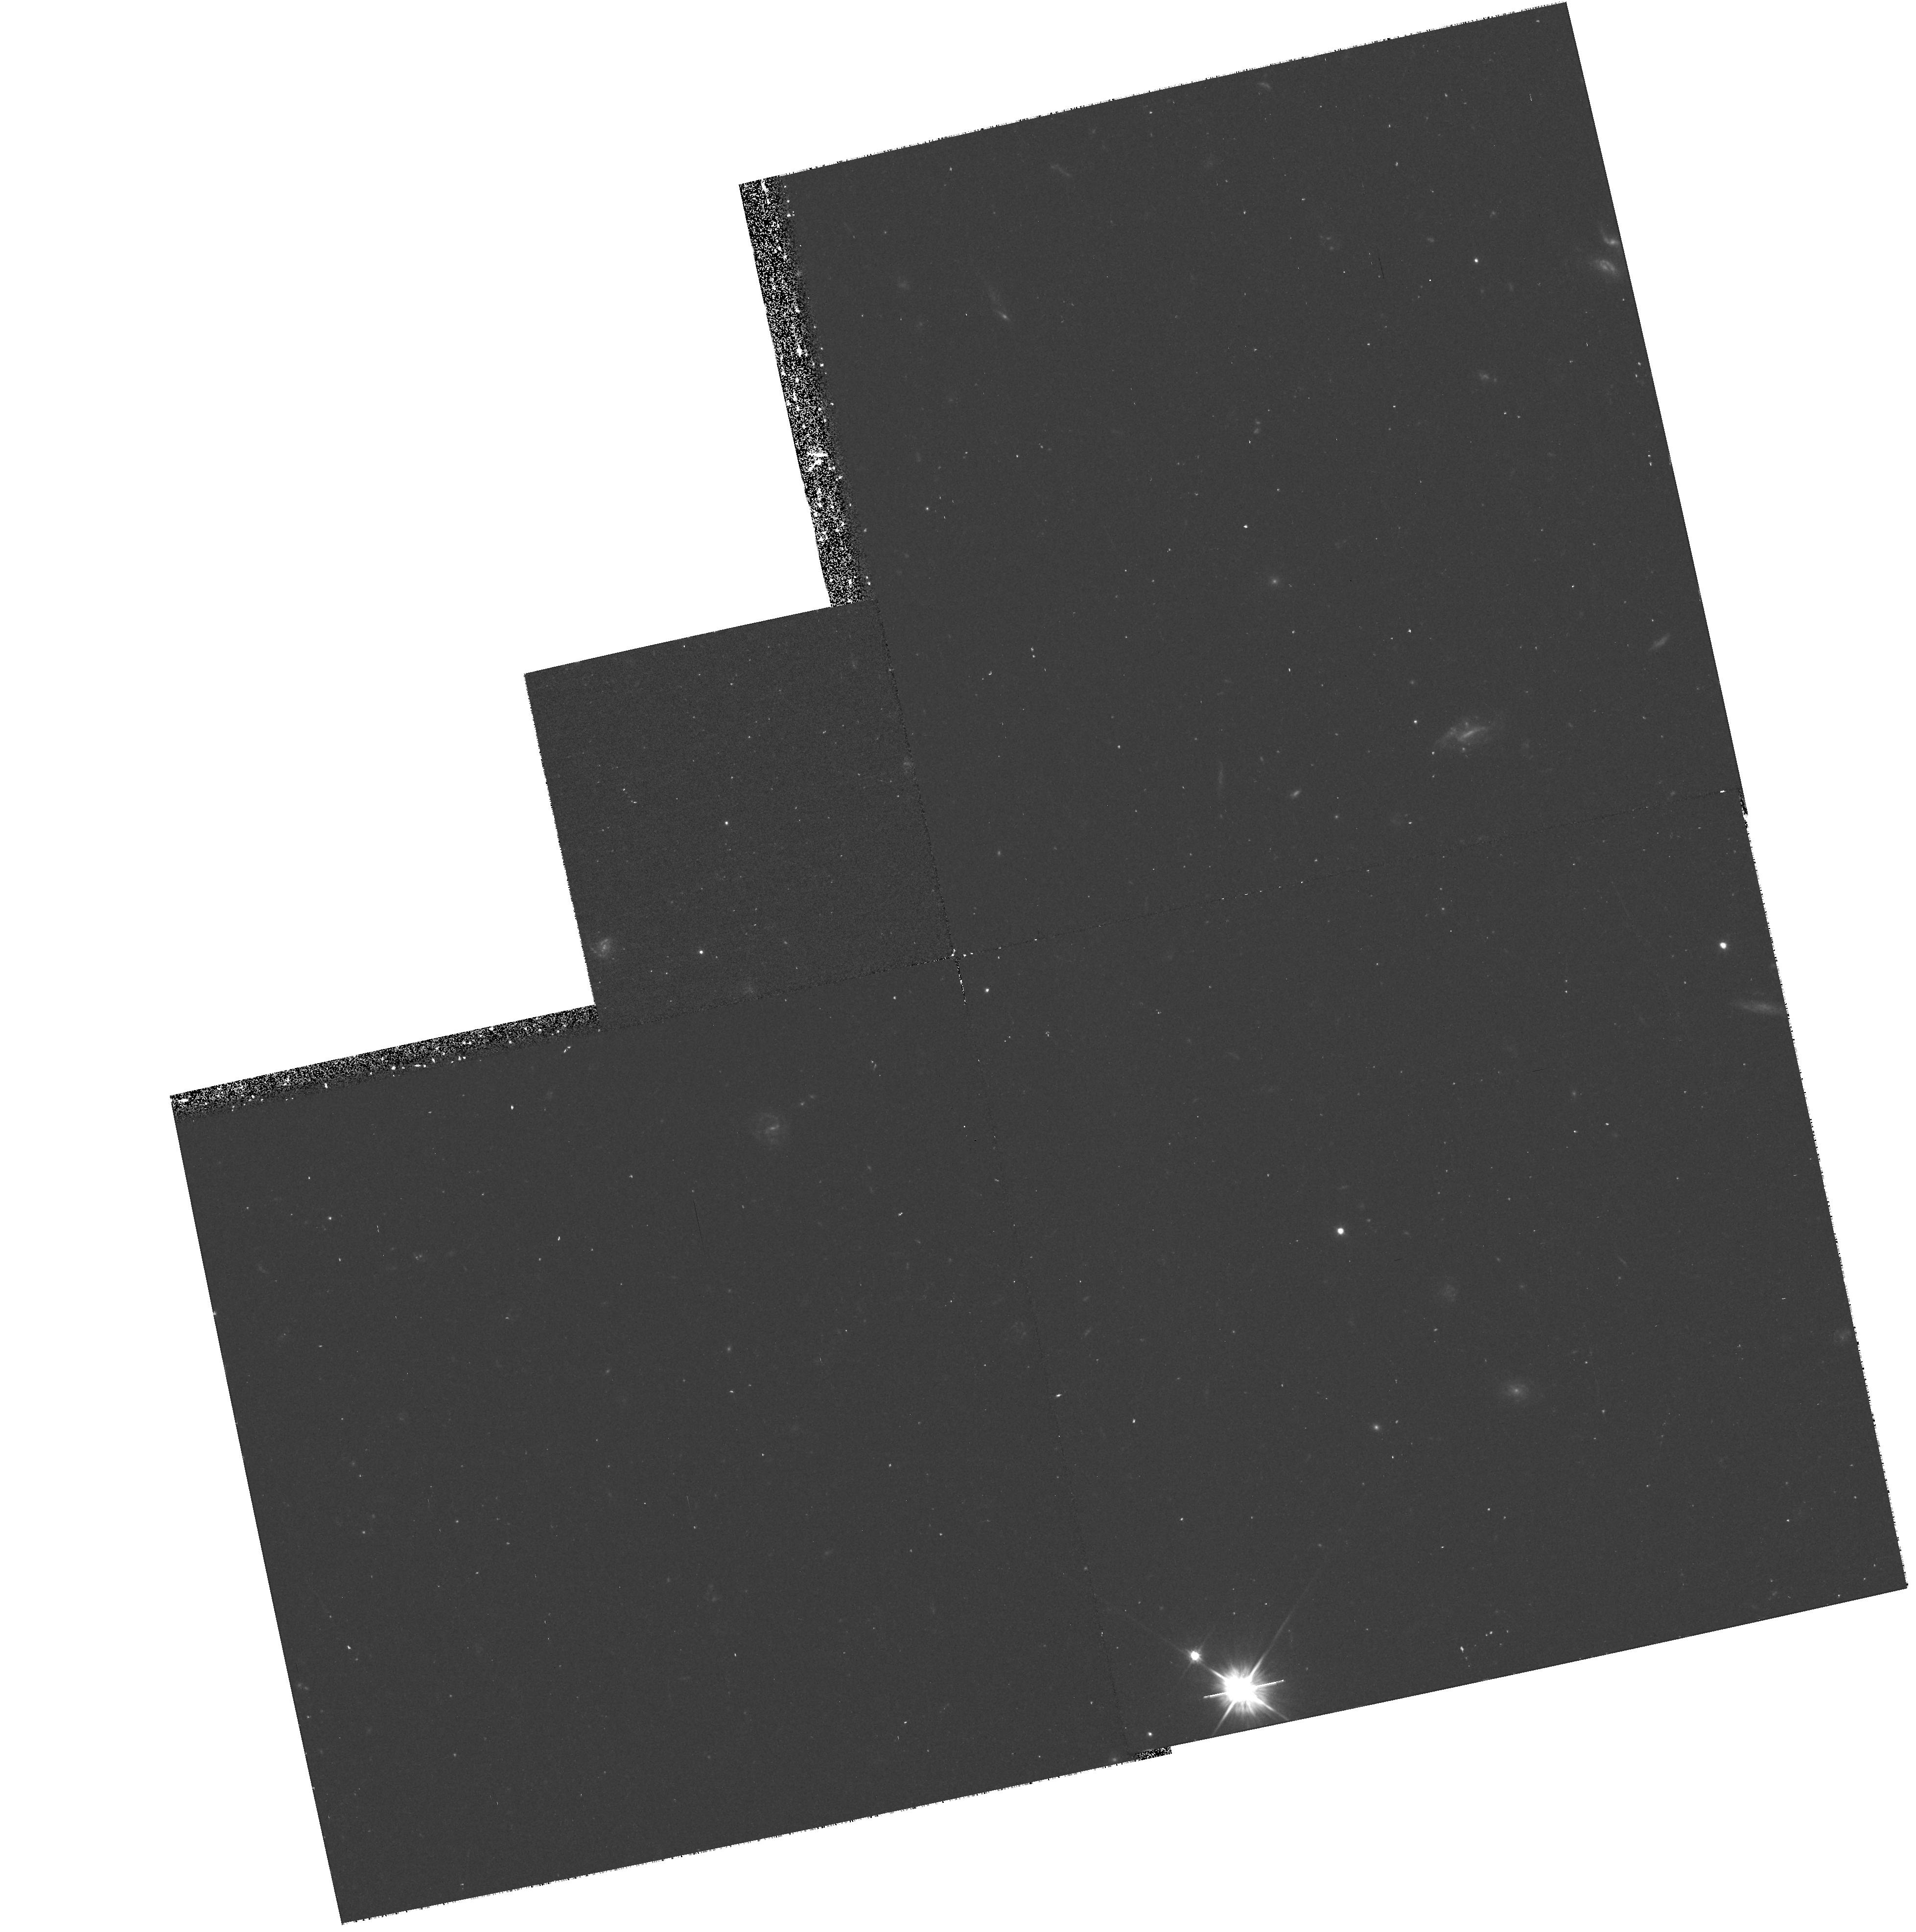
Target: MRC2224-273. Instrument: WFPC2/PC. Filter: F555W. Exposure: 40 min. Observation ID: hst_8183_0a_wfpc2_pc_f555w_u59l0a

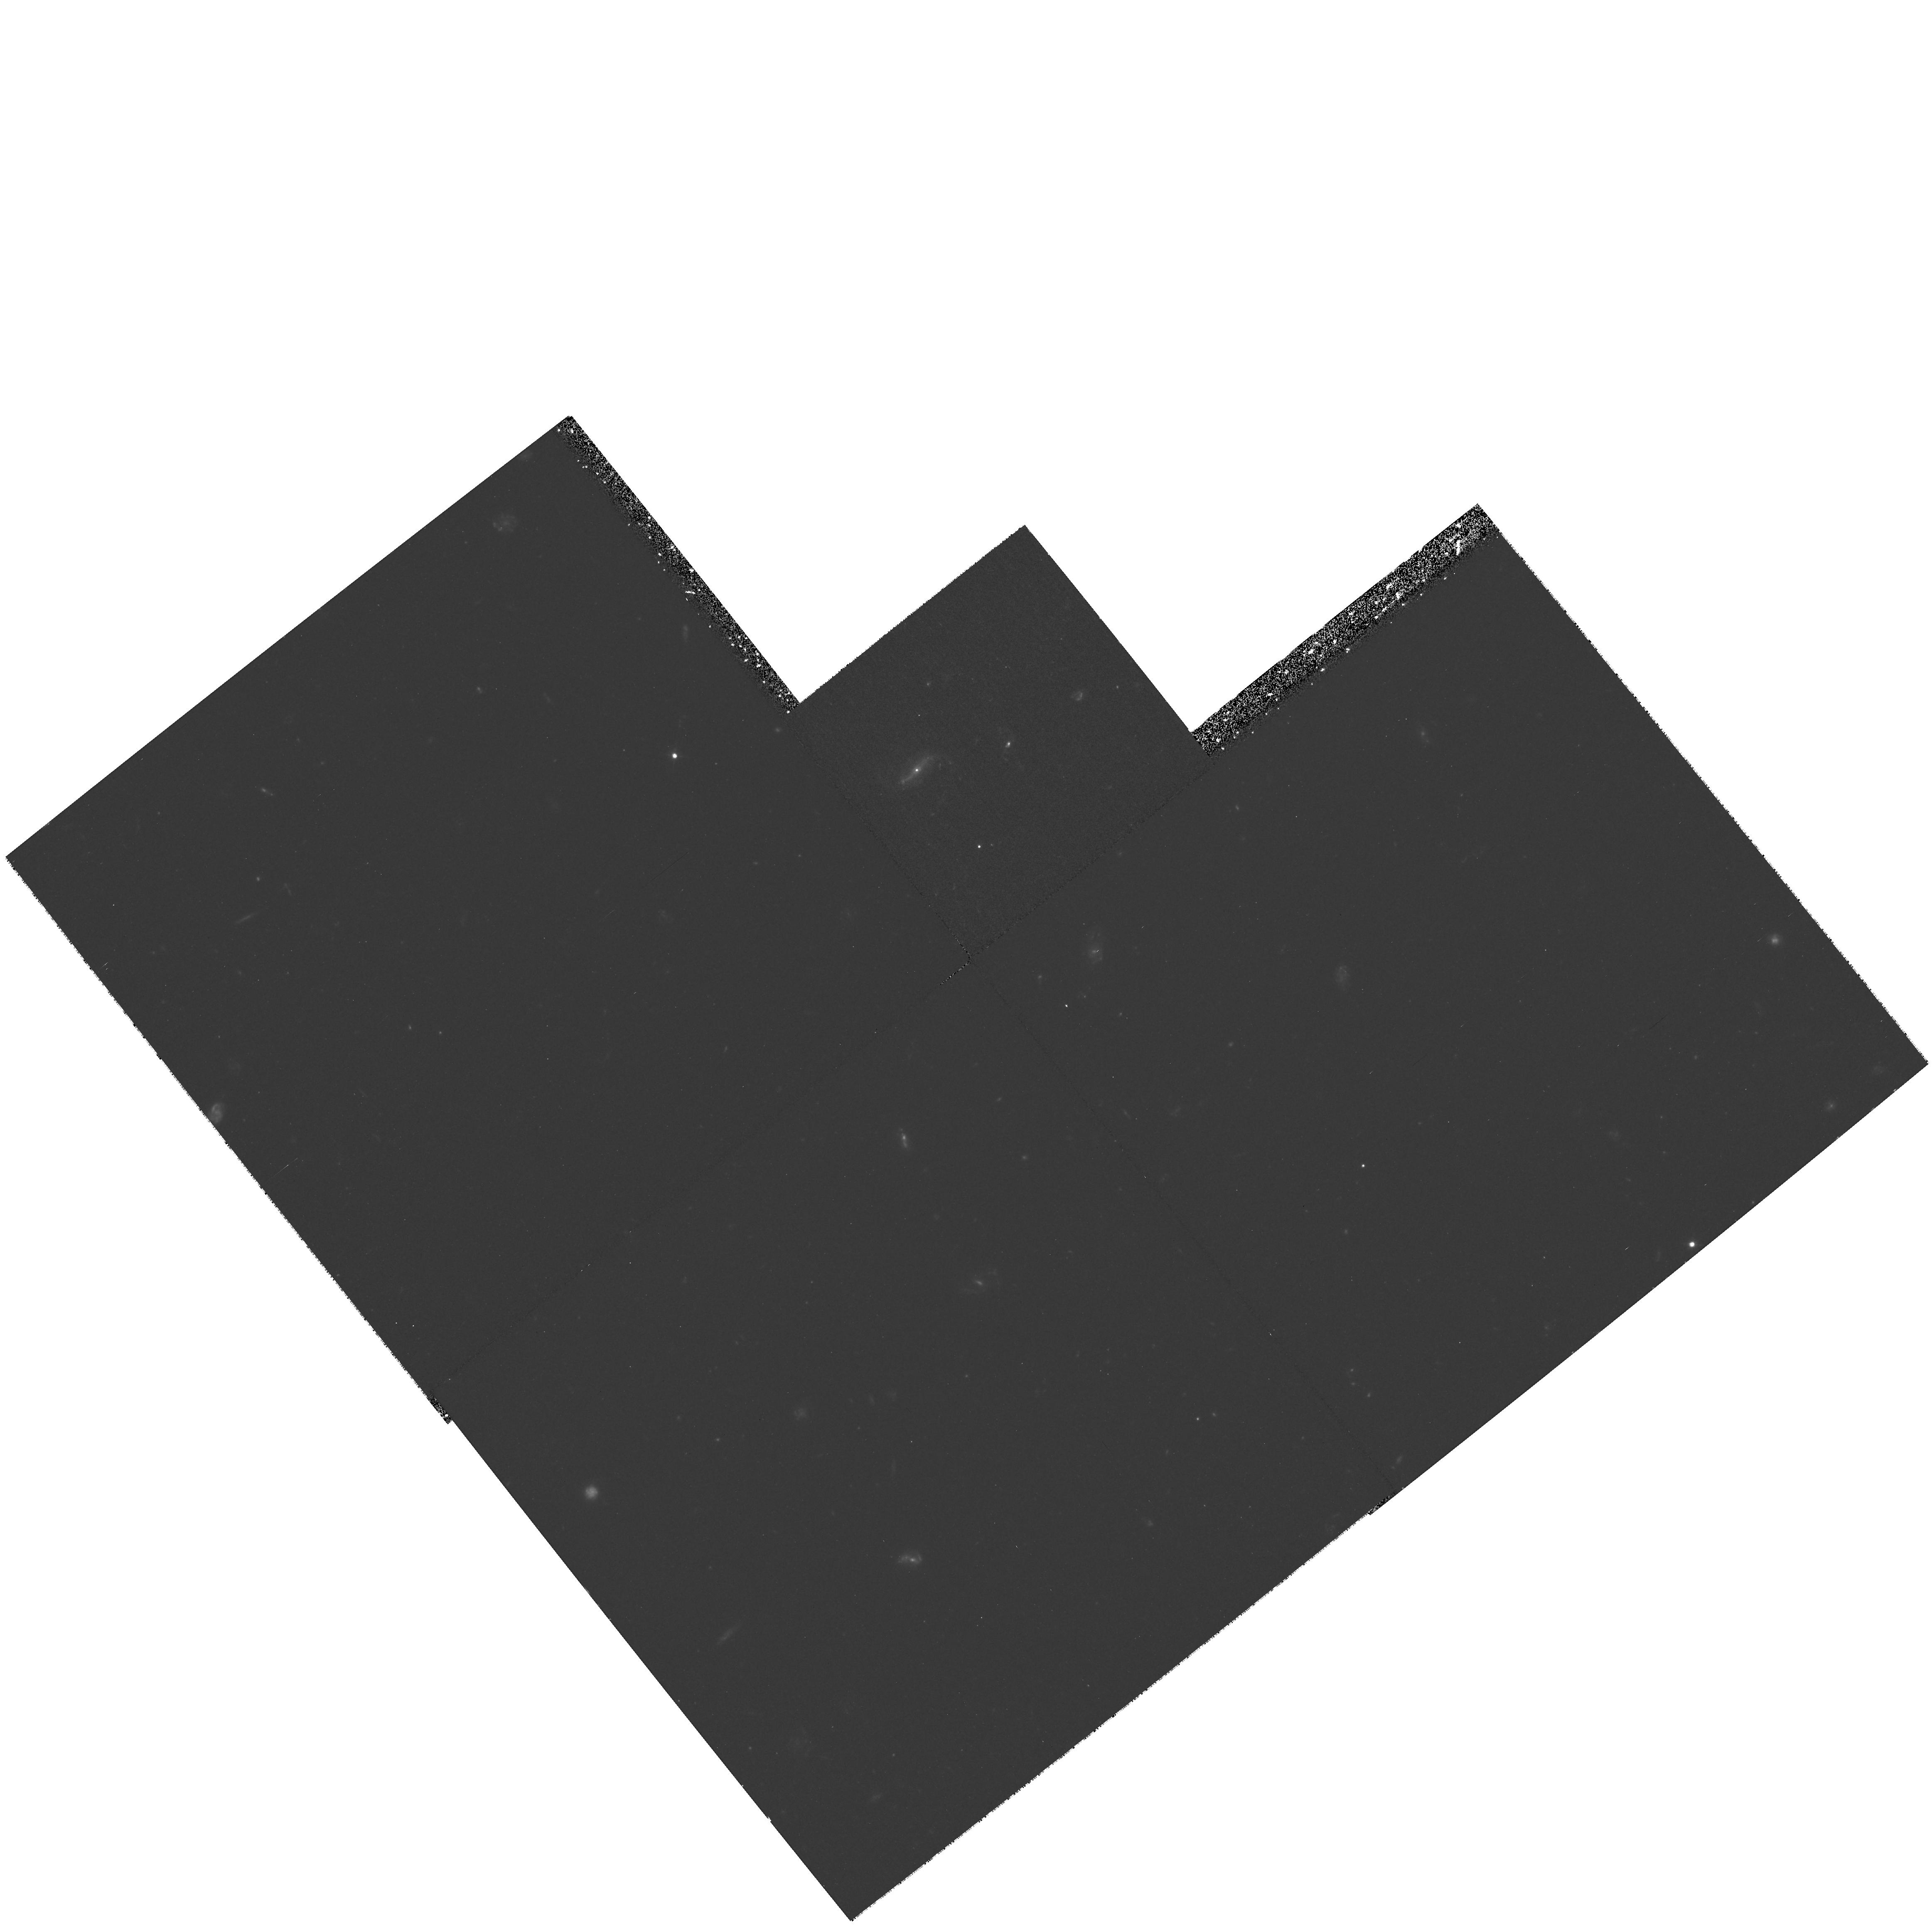
Target: MRC0152-209. Instrument: WFPC2/PC. Filter: F555W. Exposure: 1.3 h. Observation ID: hst_8183_02_wfpc2_pc_f555w_u59l02

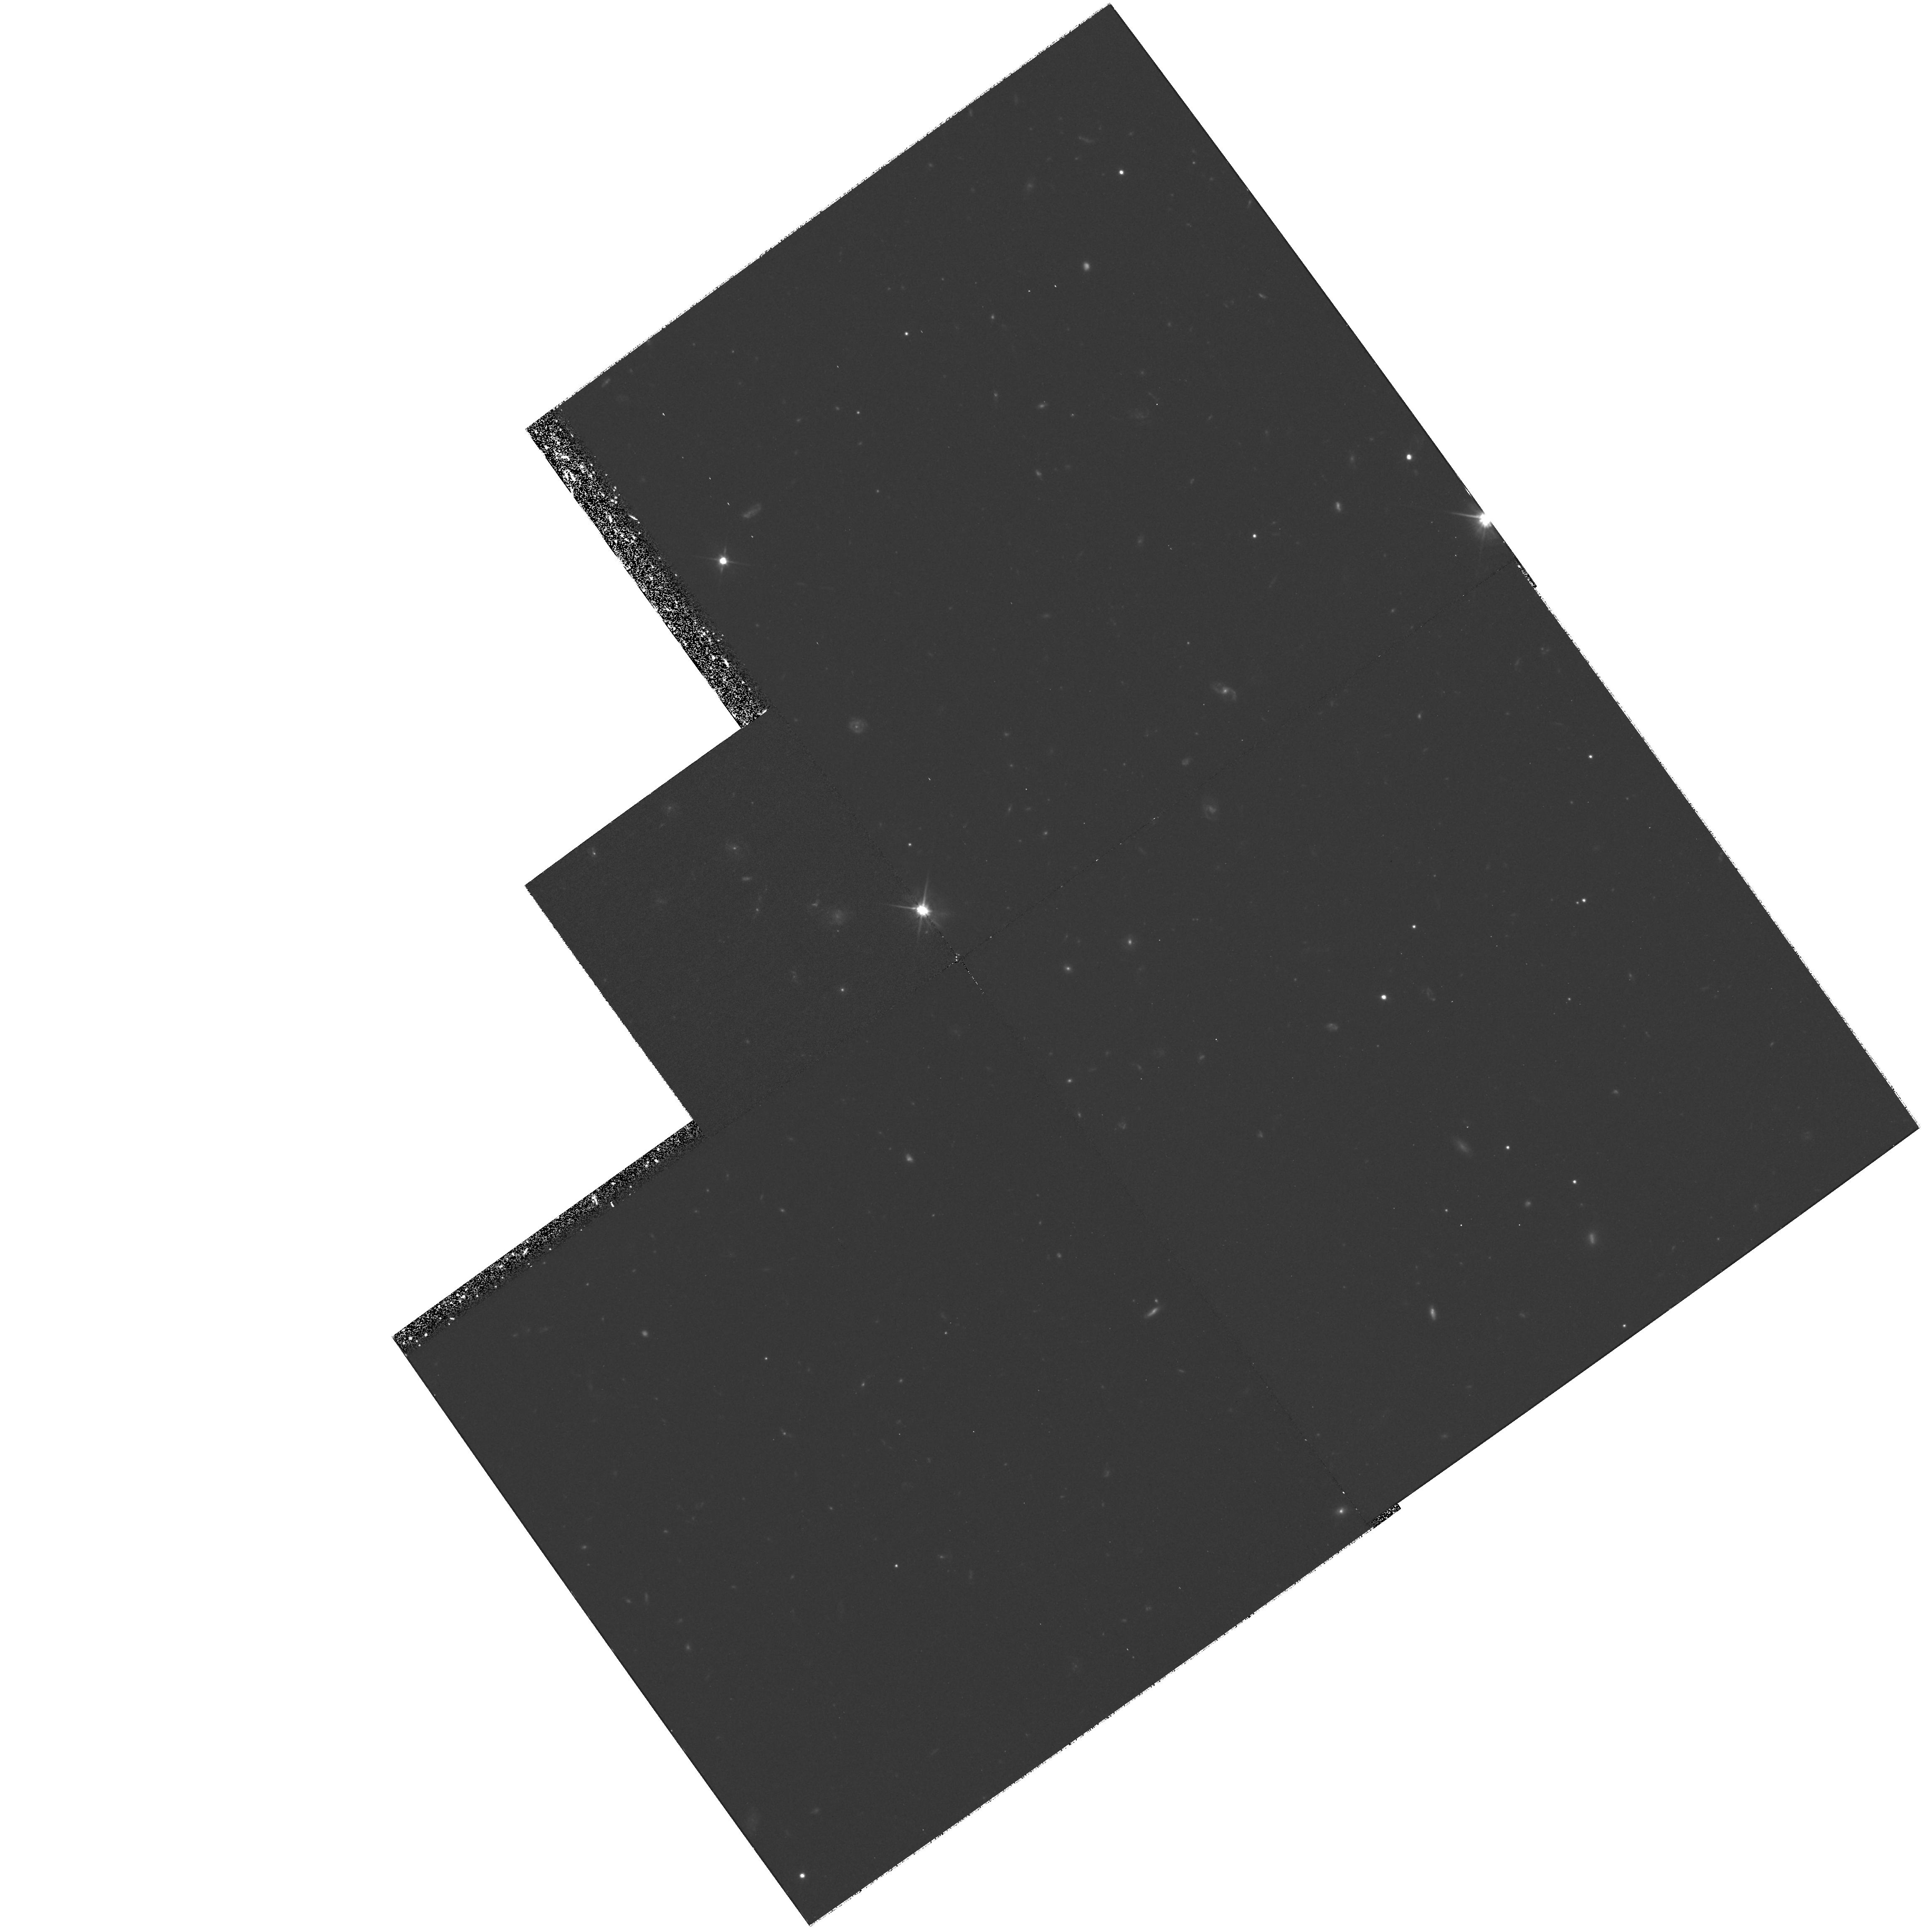
Target: USS2202+128. Instrument: WFPC2/PC. Filter: F606W. Exposure: 2 h. Observation ID: hst_8183_09_wfpc2_pc_f606w_u59l09

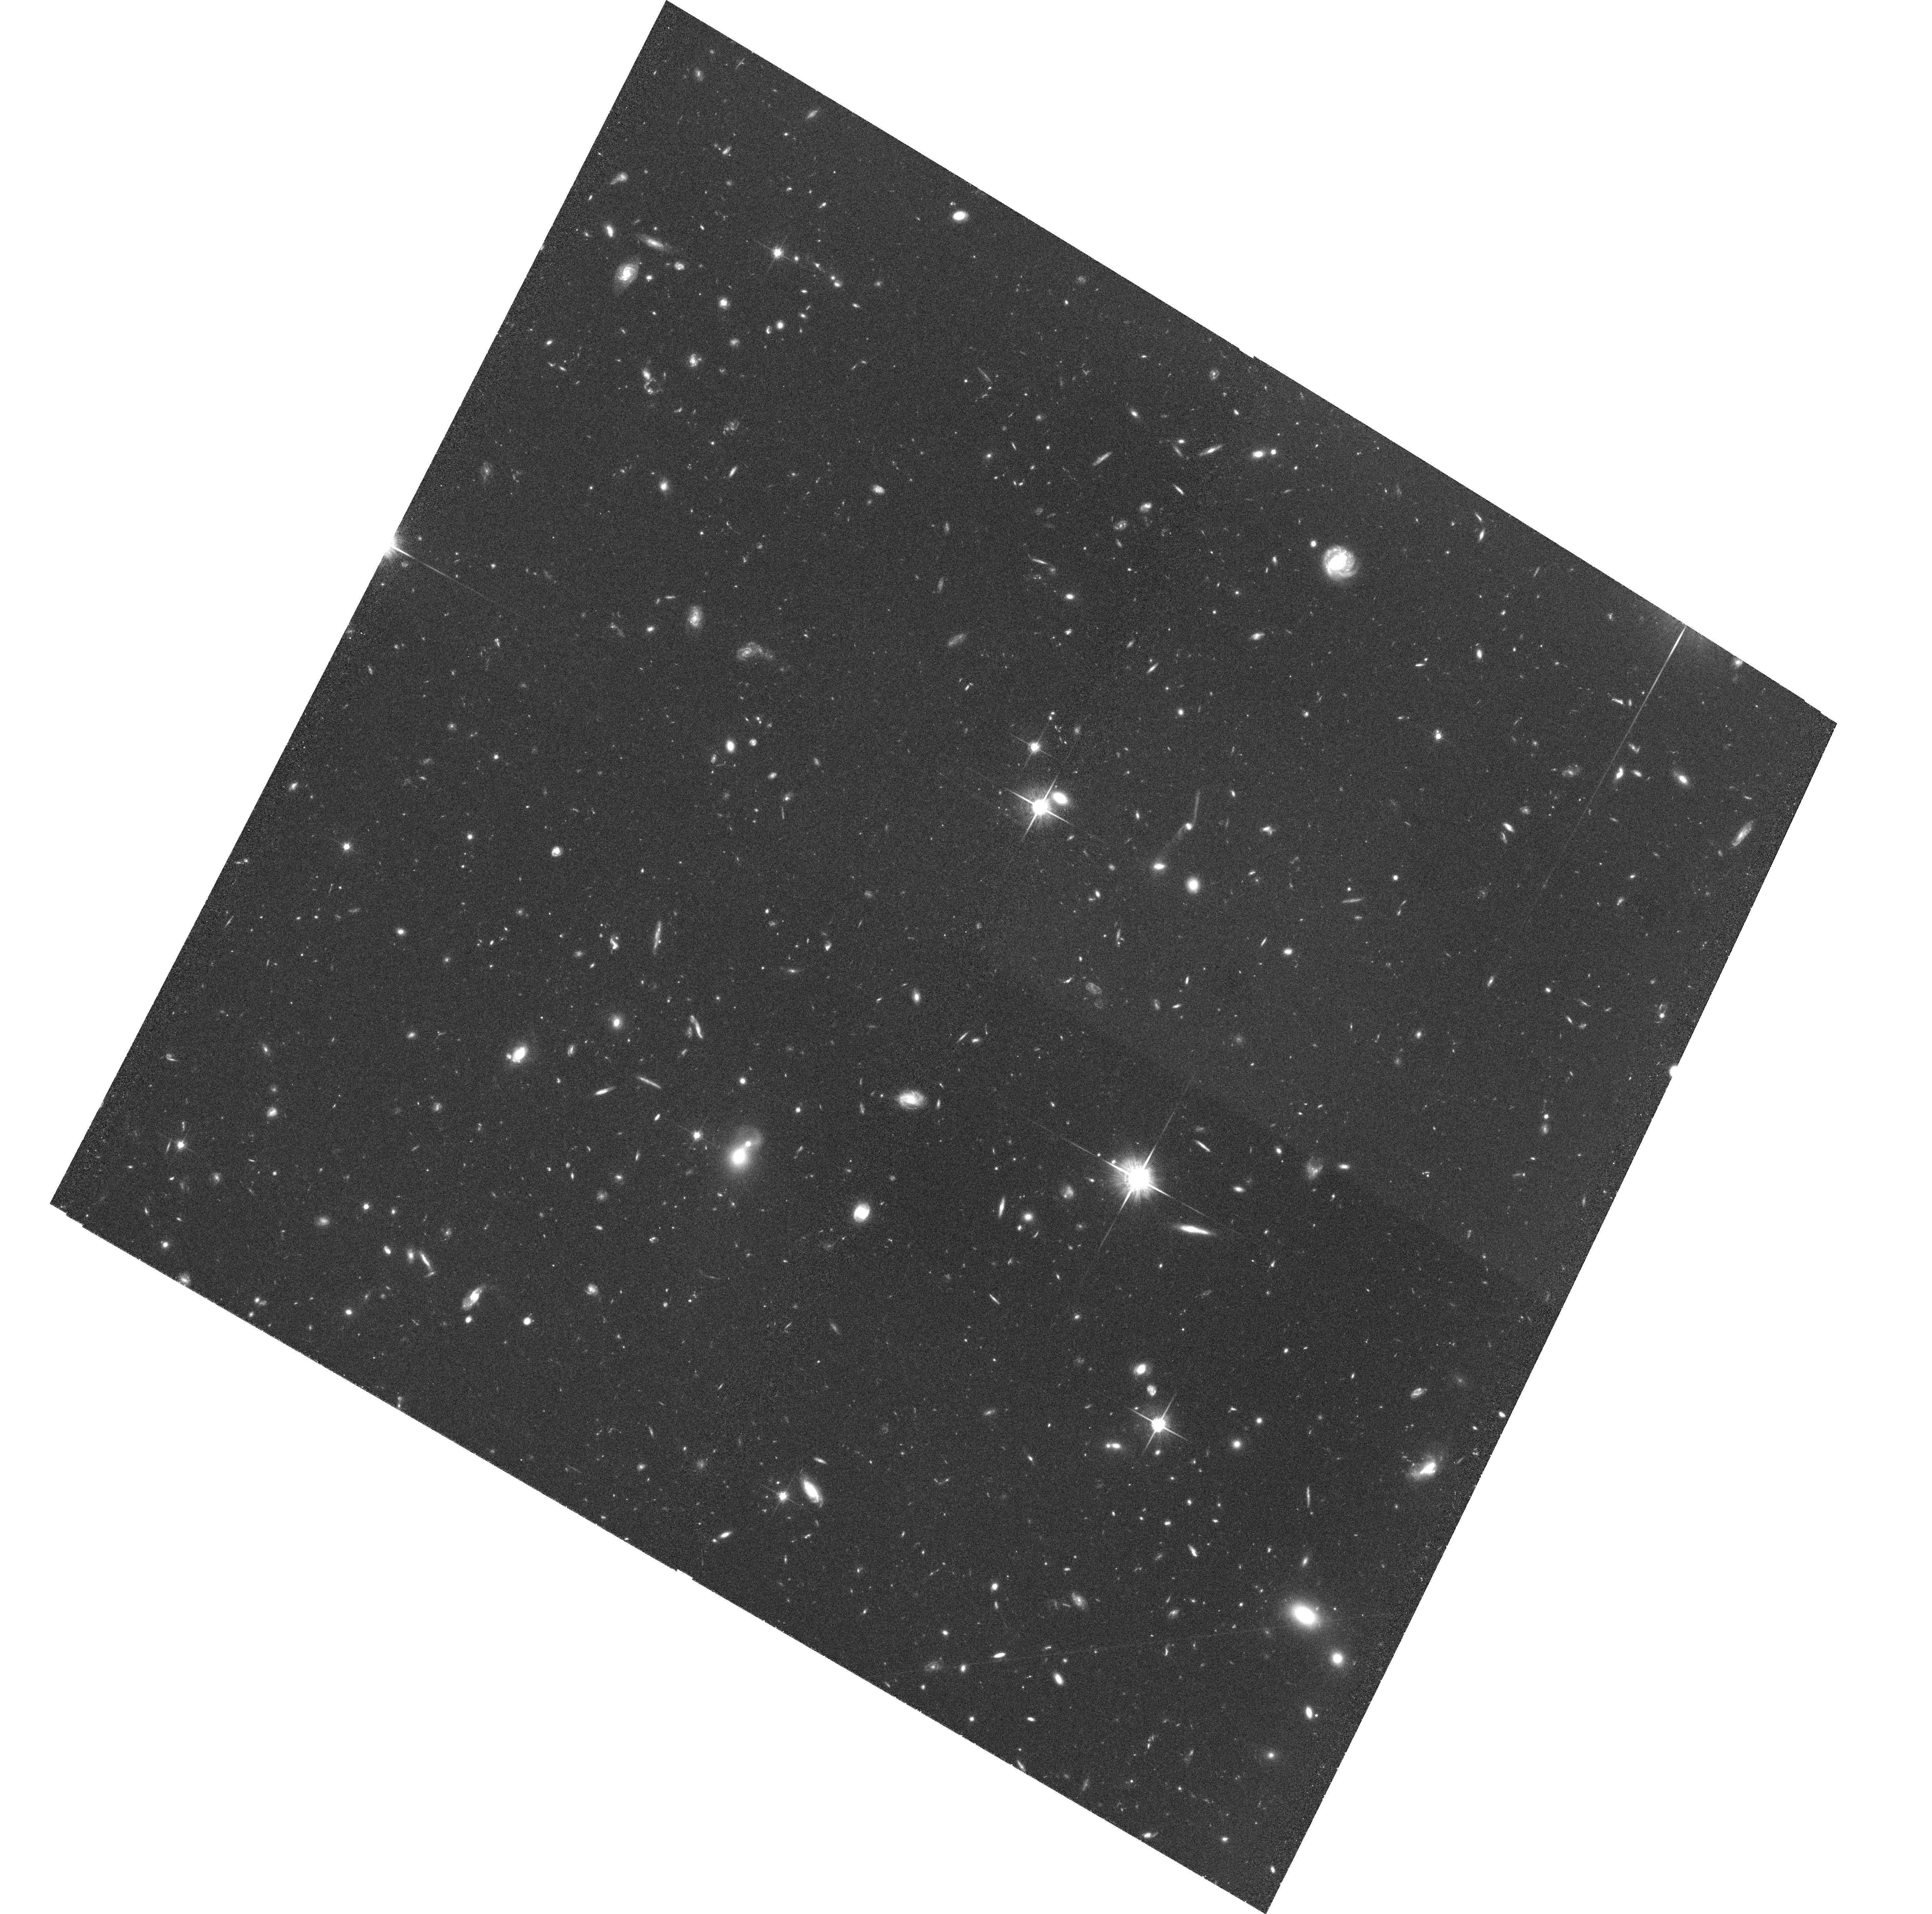
Target: MRC0316-257-FLD. Instrument: ACS/WFC. Filter: F814W. Exposure: 1.8 h. Observation ID: hst_8183_54_acs_wfc_f814w_j59l54

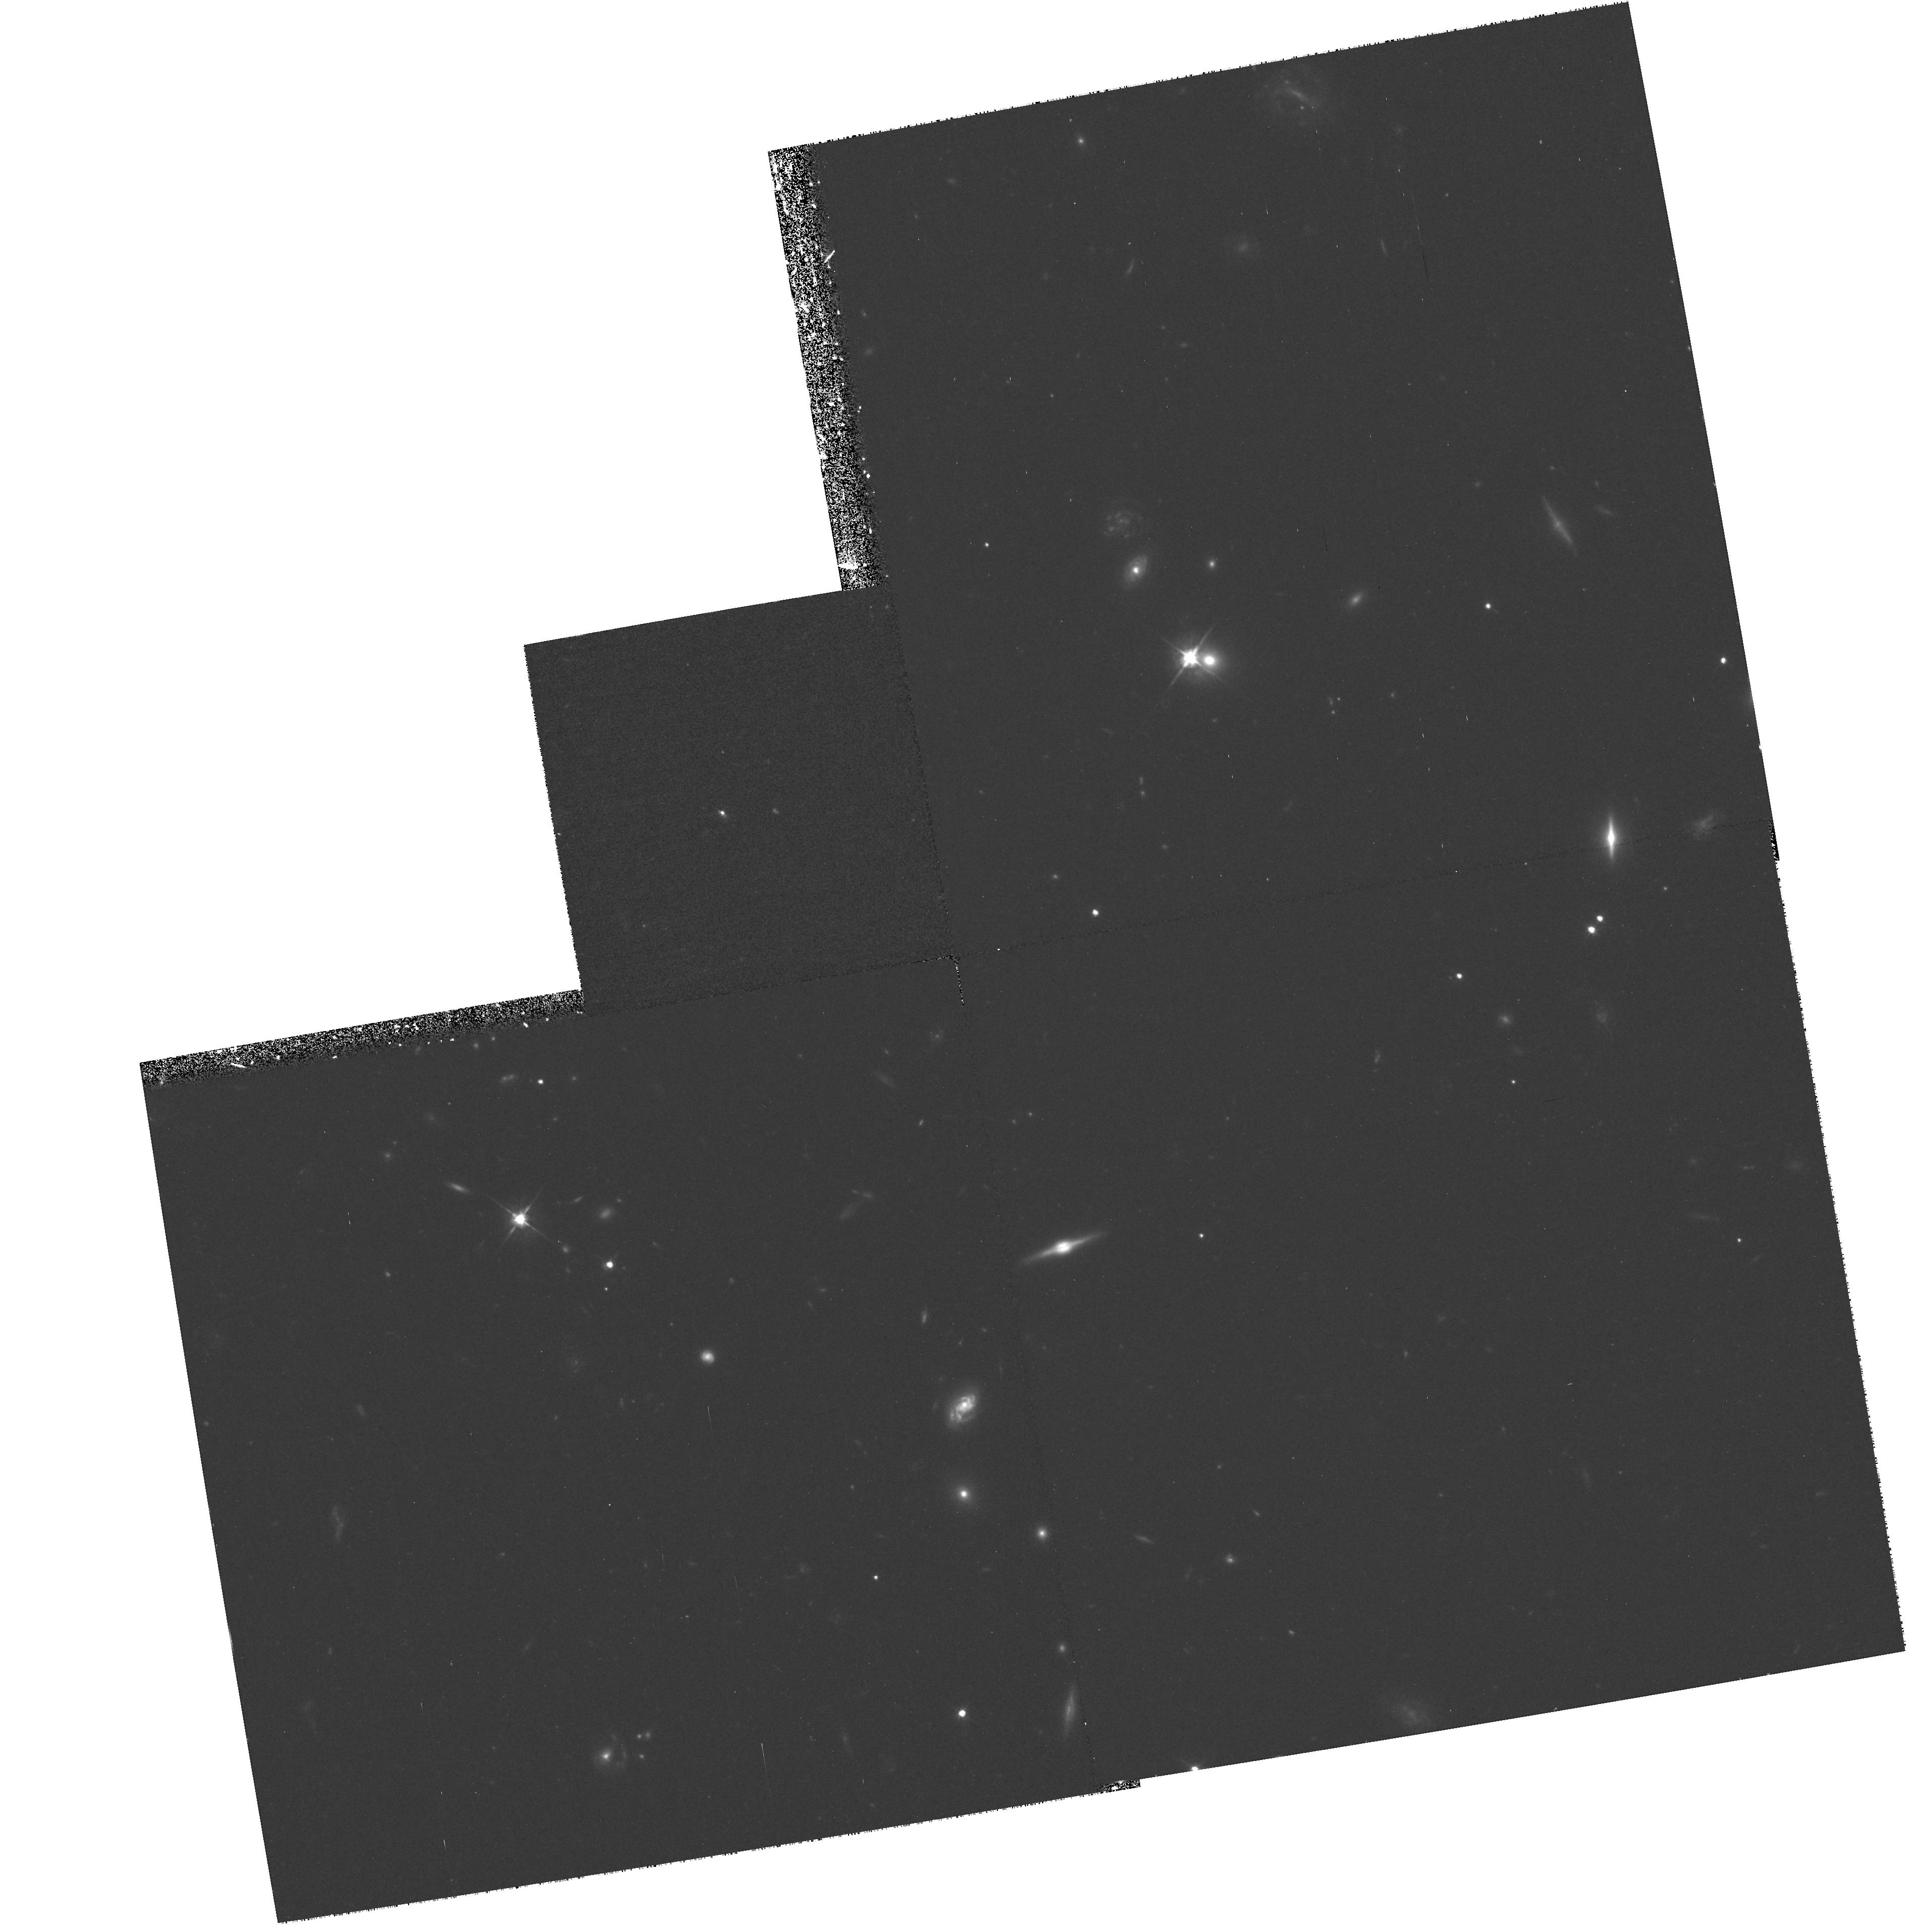
Target: MRC1017-220. Instrument: WFPC2/PC. Filter: F555W. Exposure: 1.3 h. Observation ID: hst_8183_07_wfpc2_pc_f555w_u59l07

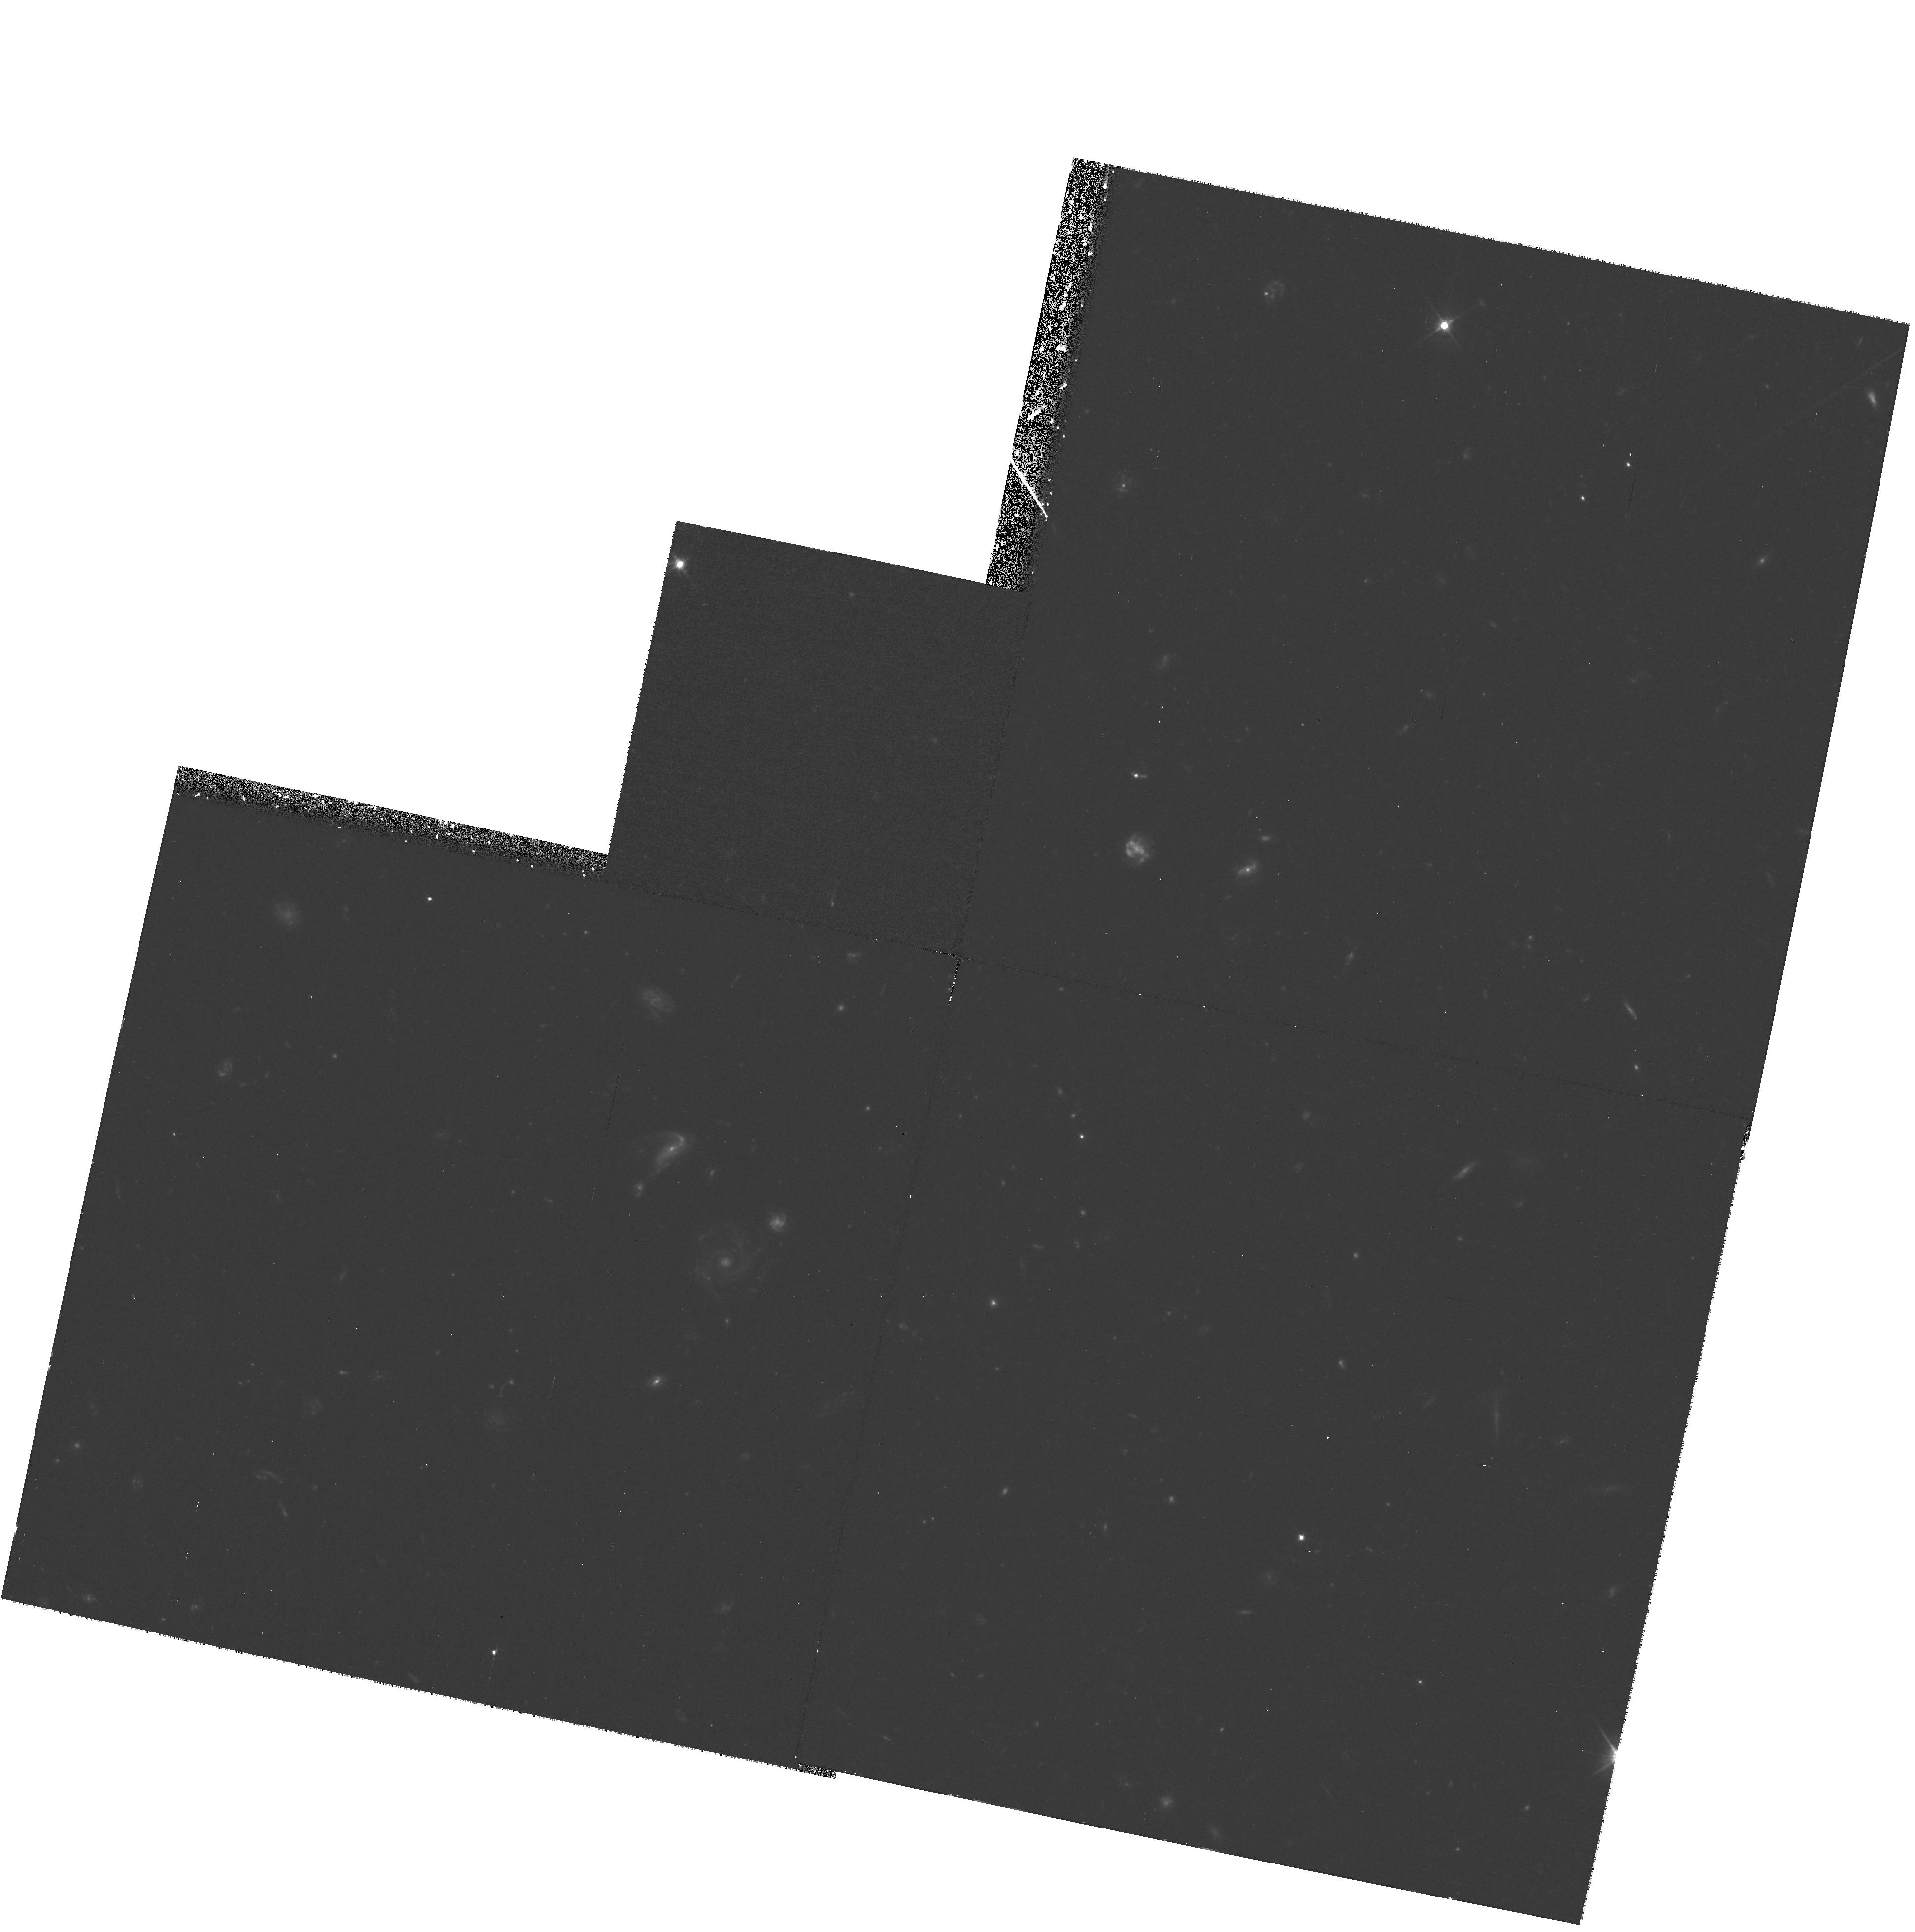
Target: MRC0350-279. Instrument: WFPC2/PC. Filter: F555W. Exposure: 2 h. Observation ID: hst_8183_06_wfpc2_pc_f555w_u59l06

Morphology of the most massive galaxies in the early universe (PI: Miley, George K.)

High redshift radio galaxies (HzRGs) are fundamentally important probes of galaxy and cluster formation. They are amongst the most massive galaxies in the early Universe and located in dense cluster environments. Our previous WFPC2 data have revealed that HzRGs are remarkably clumpy on a sub-kiloparsec scale, reminiscent of simulations of forming massive ellipticals. Surprisingly our NICMOS images often show clumpy aligned morphologies unlike those expected from an old elliptical population. There is a wide diversity in HST morphologies and colour distributions for the 9 objects for which we have both WFPC and NICMOS images. We propose to observe obtain WFPC2 images of 10 additional z ~ 2 radio galaxies for which we have NICMOS but no WFPC2 images. The new data will be used to (i) determine the range of clumps colour distributions, thereby constraining the formation history and the nature of the radio/optical alignment effect (ii) compare them with the colours of Lyman--bre ak galaxies (iii) compare them with dust properties and the surmised axis of the jet orientation (iv) confirm relationships between clumpiness and other HzRG properties indicated by our present small sample. These observations will comprise part of a multiwavelength study of HzRGs, involving SCUBA on the JCMT as well as Keck and the VLT.